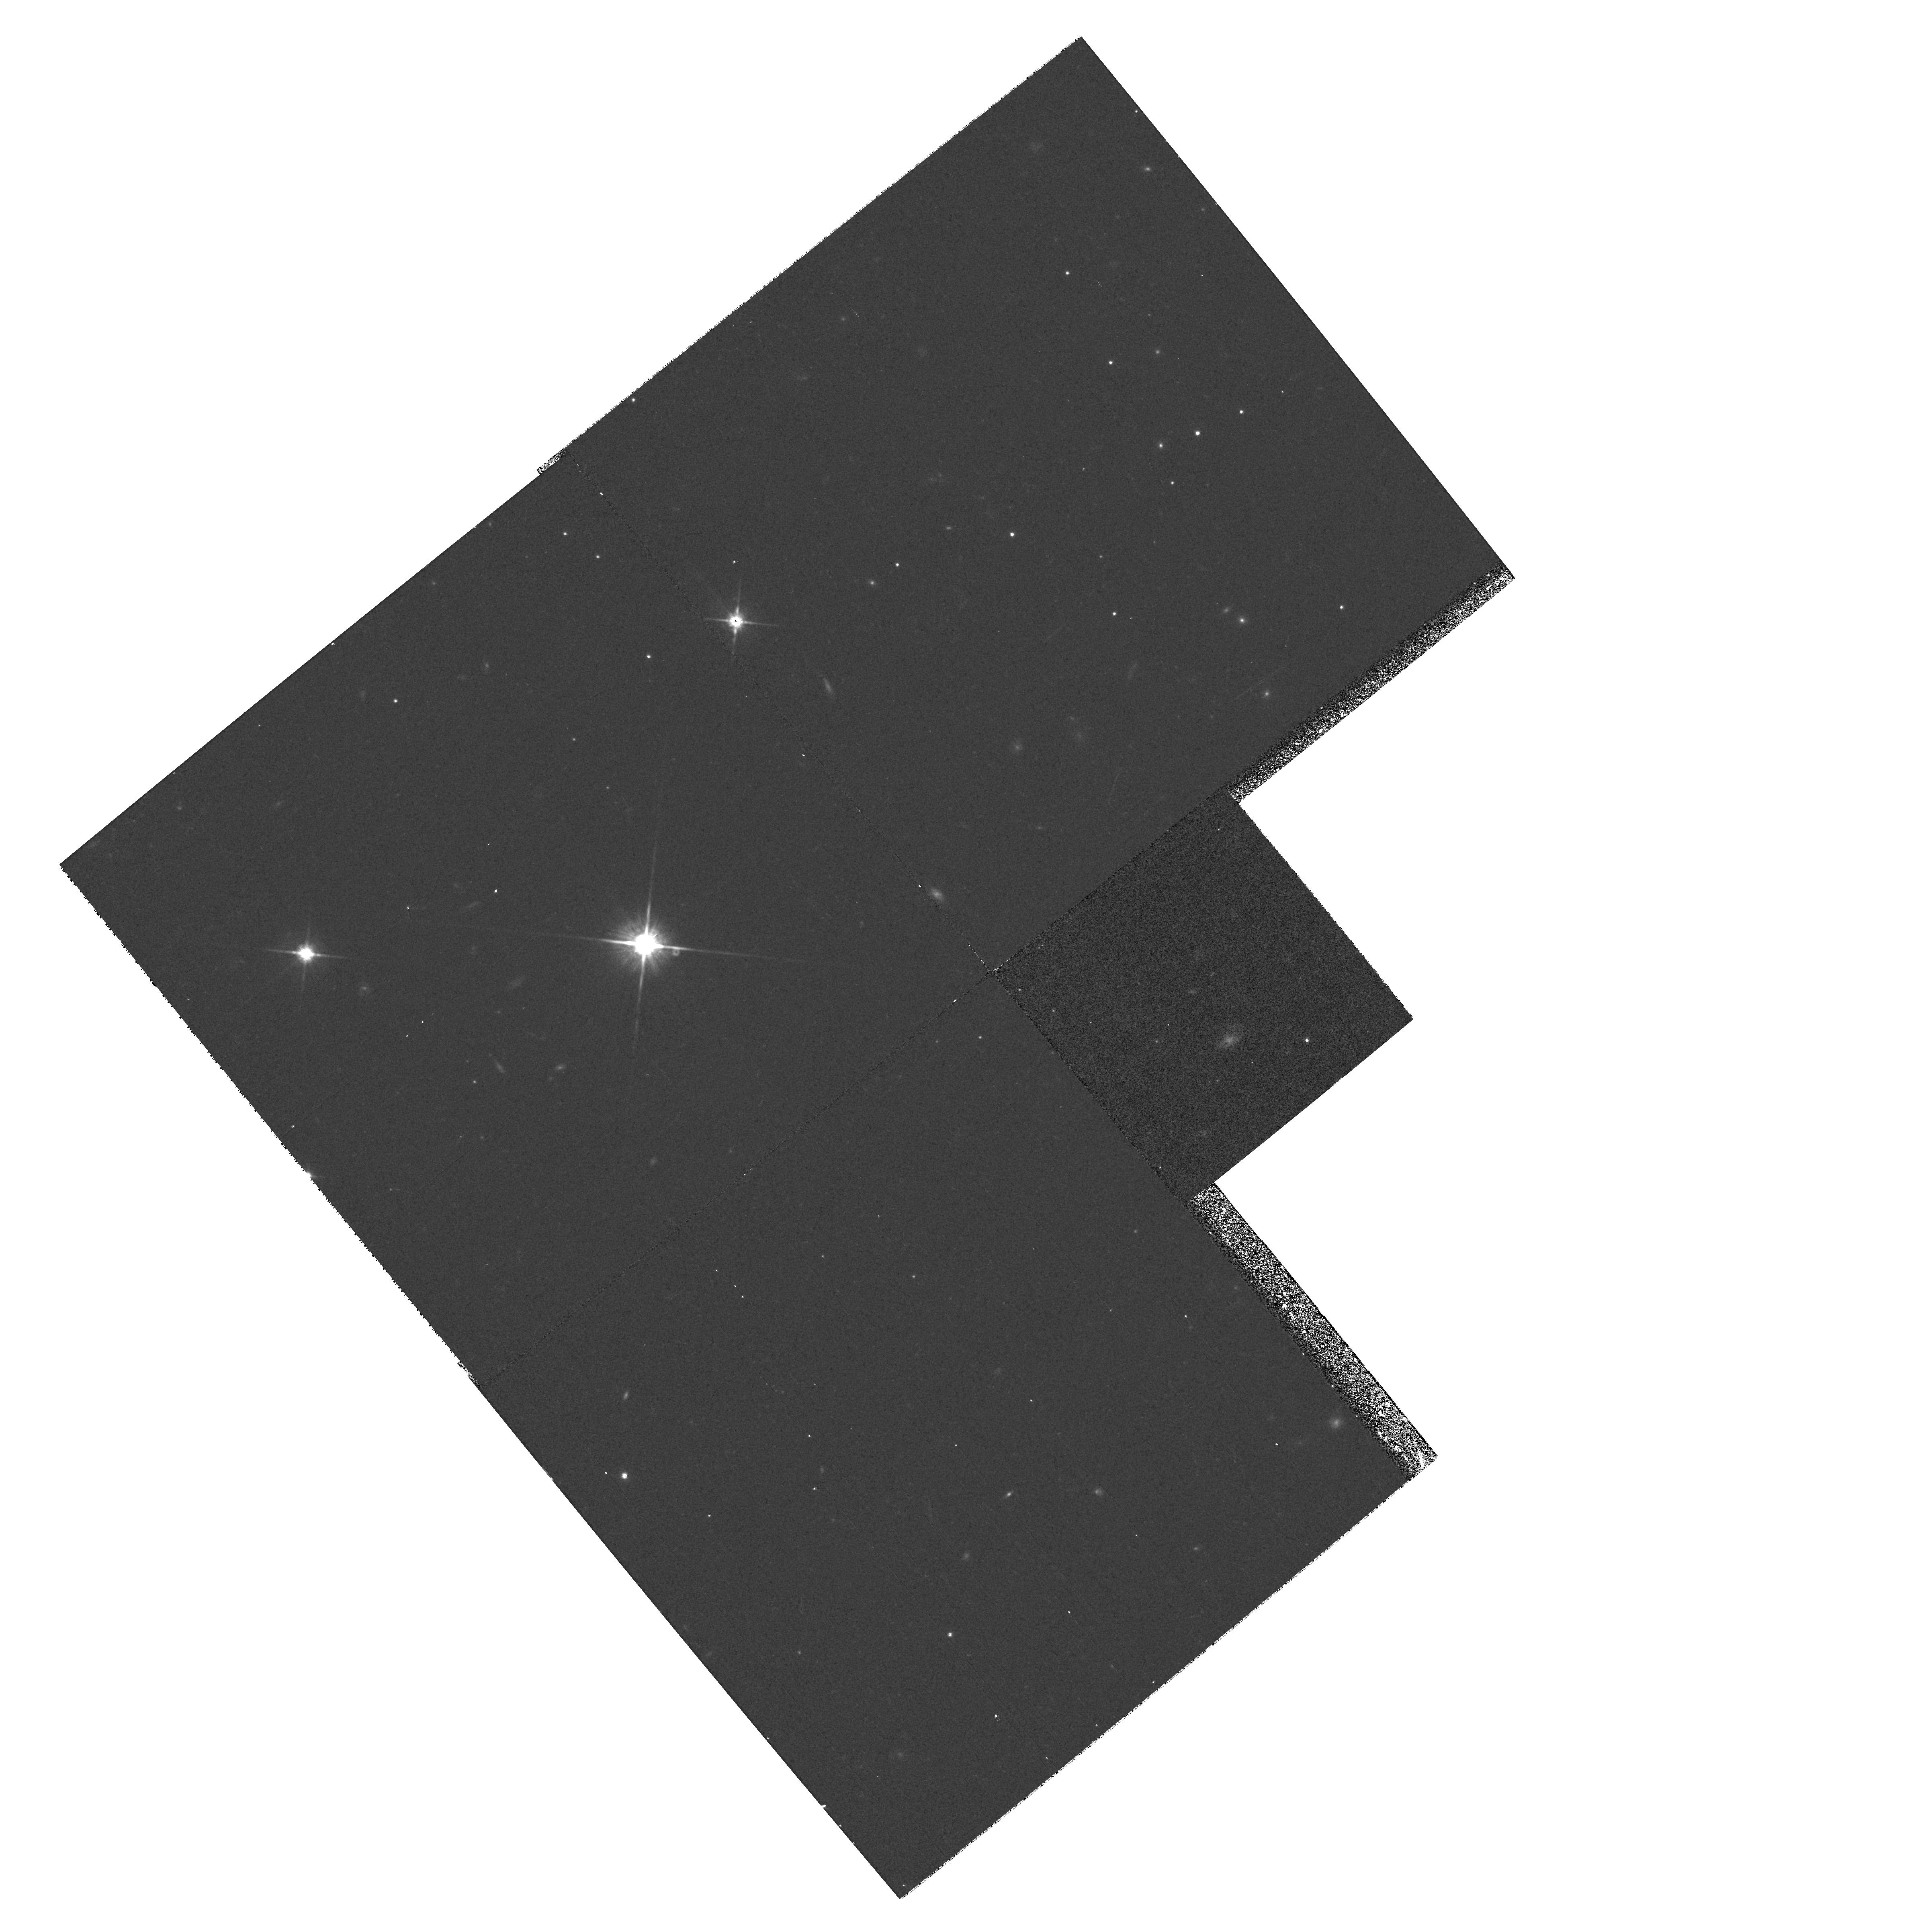
Target: 3C324P1.WFPC2. Instrument: WFPC2/PC. Filter: F814W. Exposure: 13 min. Observation ID: hst_7224_01_wfpc2_pc_f814w_u4j701

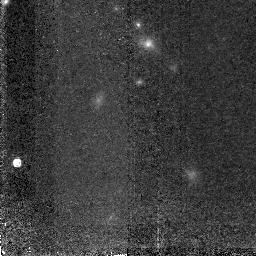
Target: 3C324P1. Instrument: NICMOS/NIC2. Filter: F165M. Exposure: 2.8 h. Observation ID: n4j7011u0

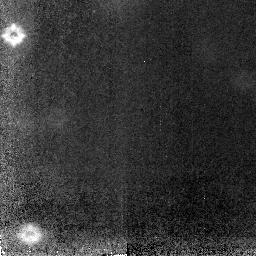
Target: 3C324P2.NIC2. Instrument: NICMOS/NIC2. Filter: F160W. Exposure: 6 h. Observation ID: n4j702020

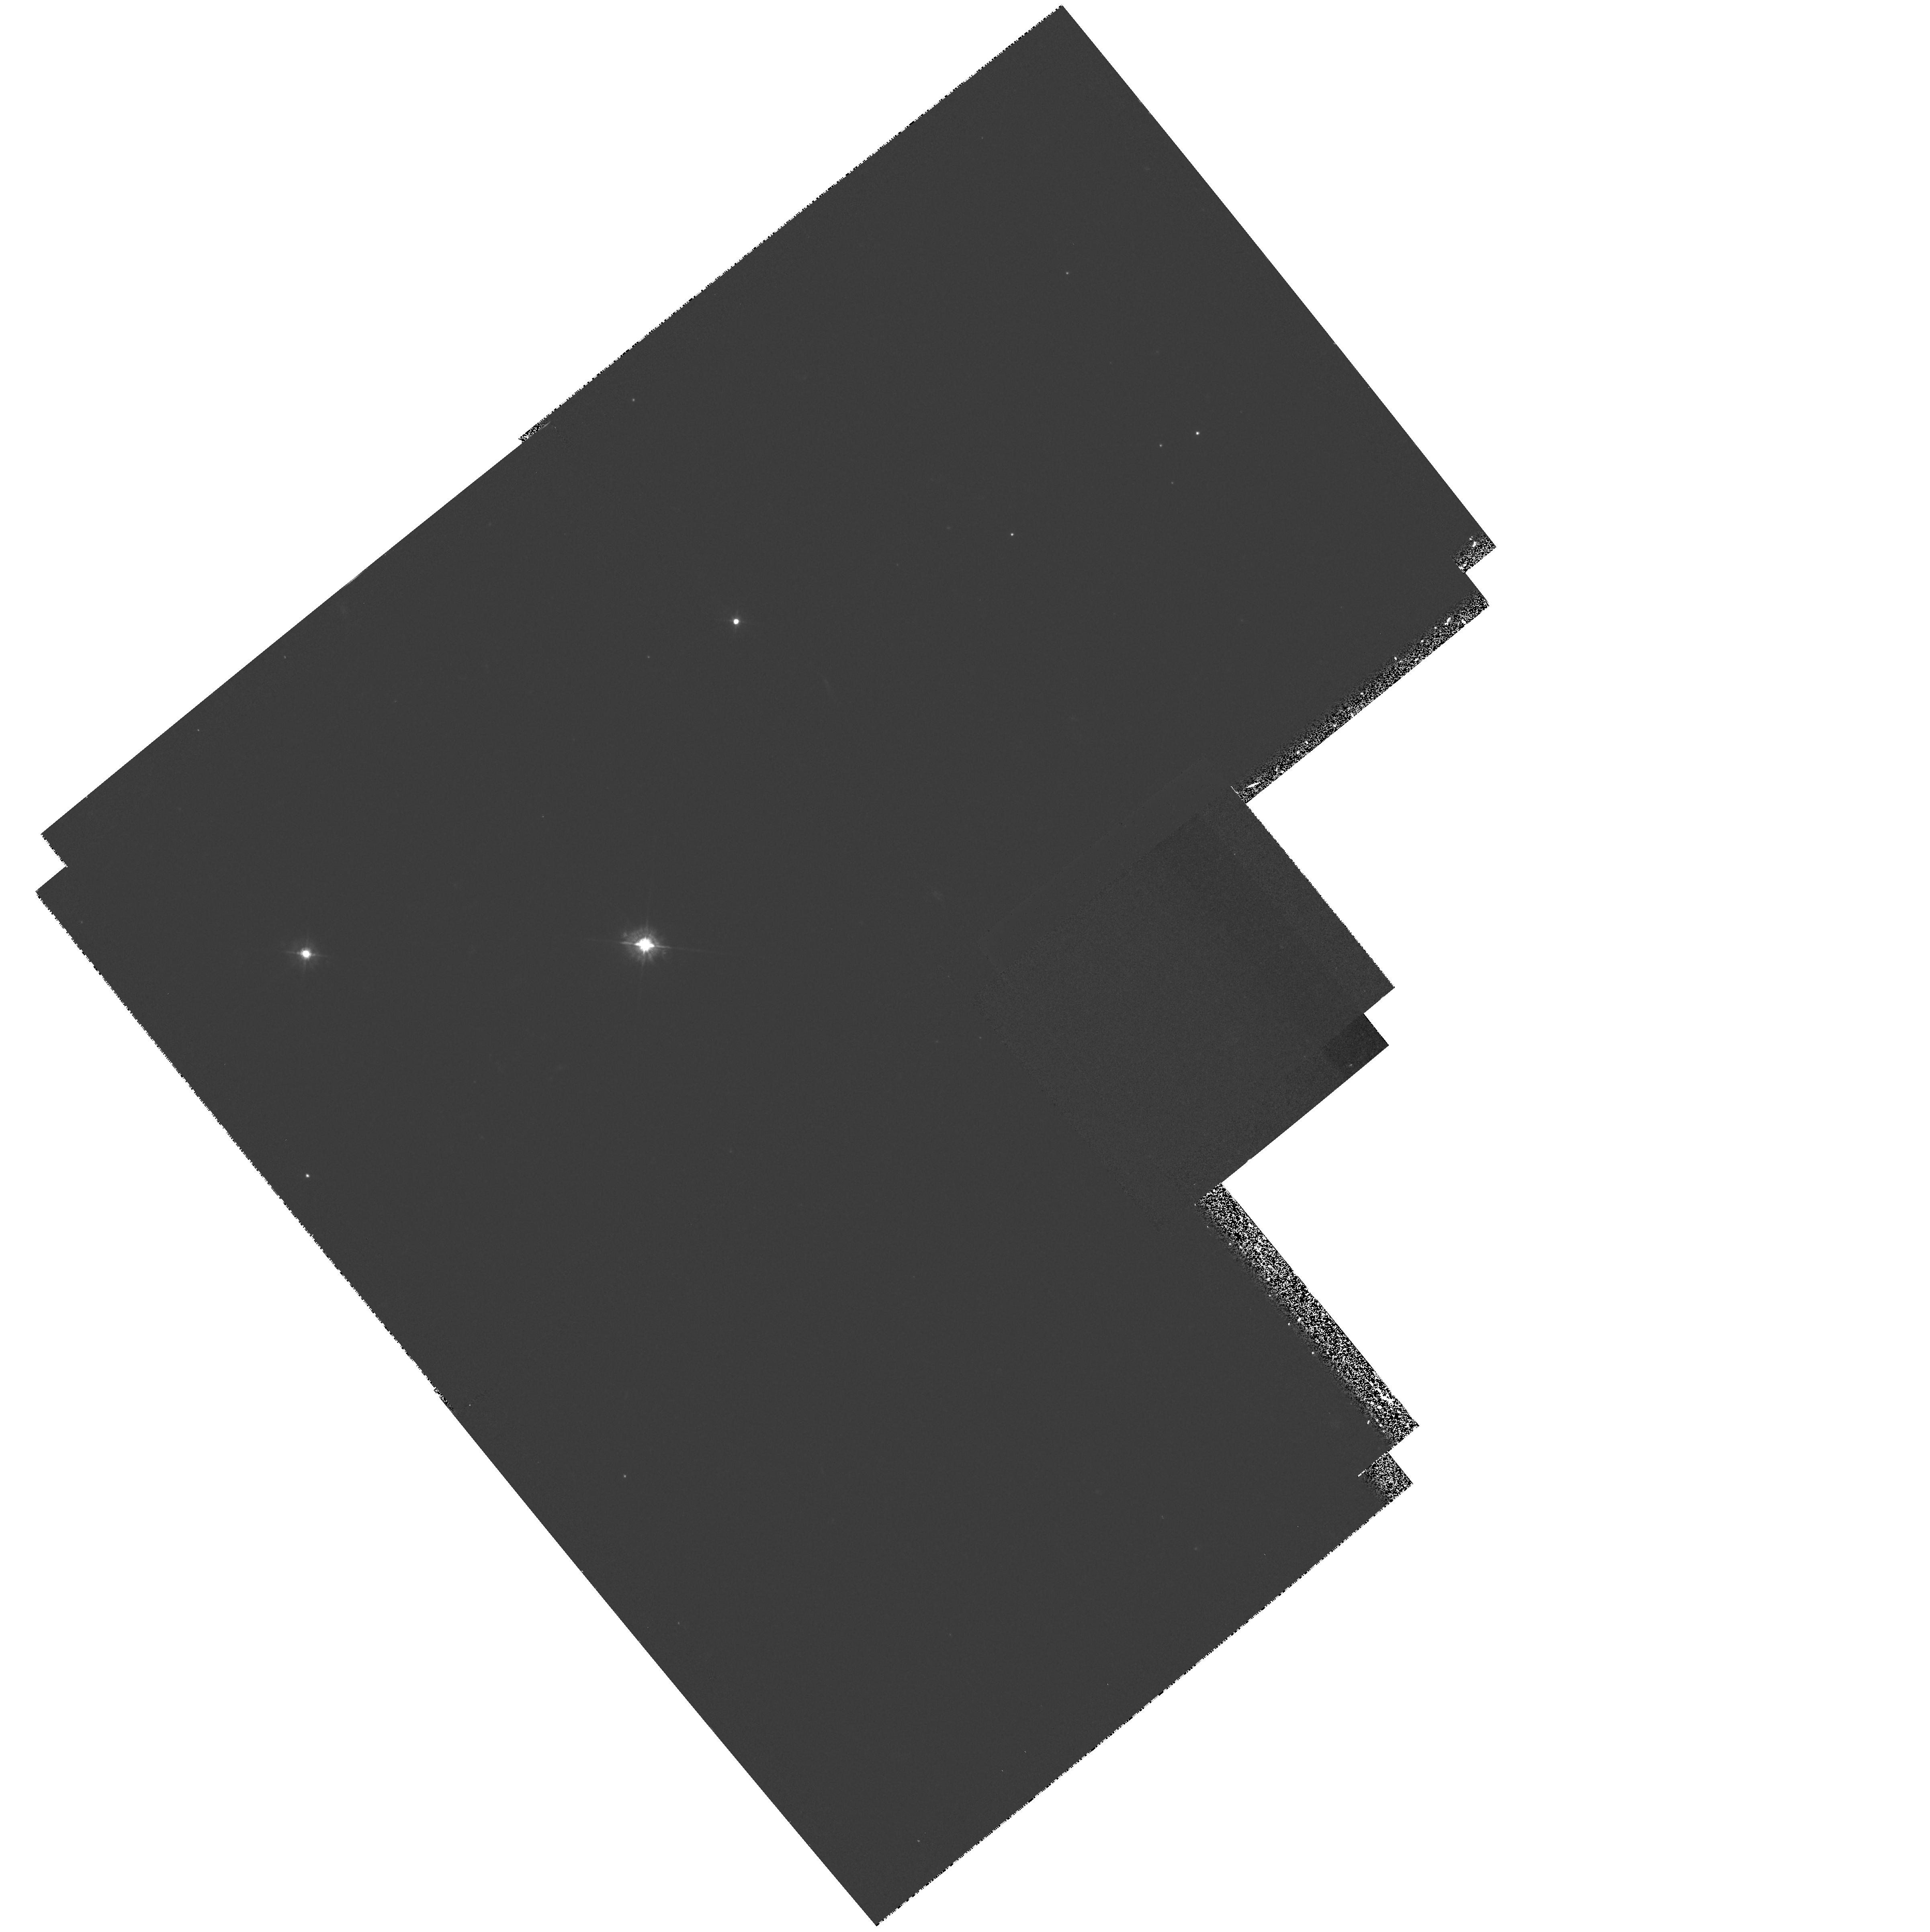
Target: 3C324P1.WFPC2. Instrument: WFPC2/PC. Filter: F450W. Exposure: 27 min. Observation ID: hst_7224_01_wfpc2_pc_f450w_u4j701

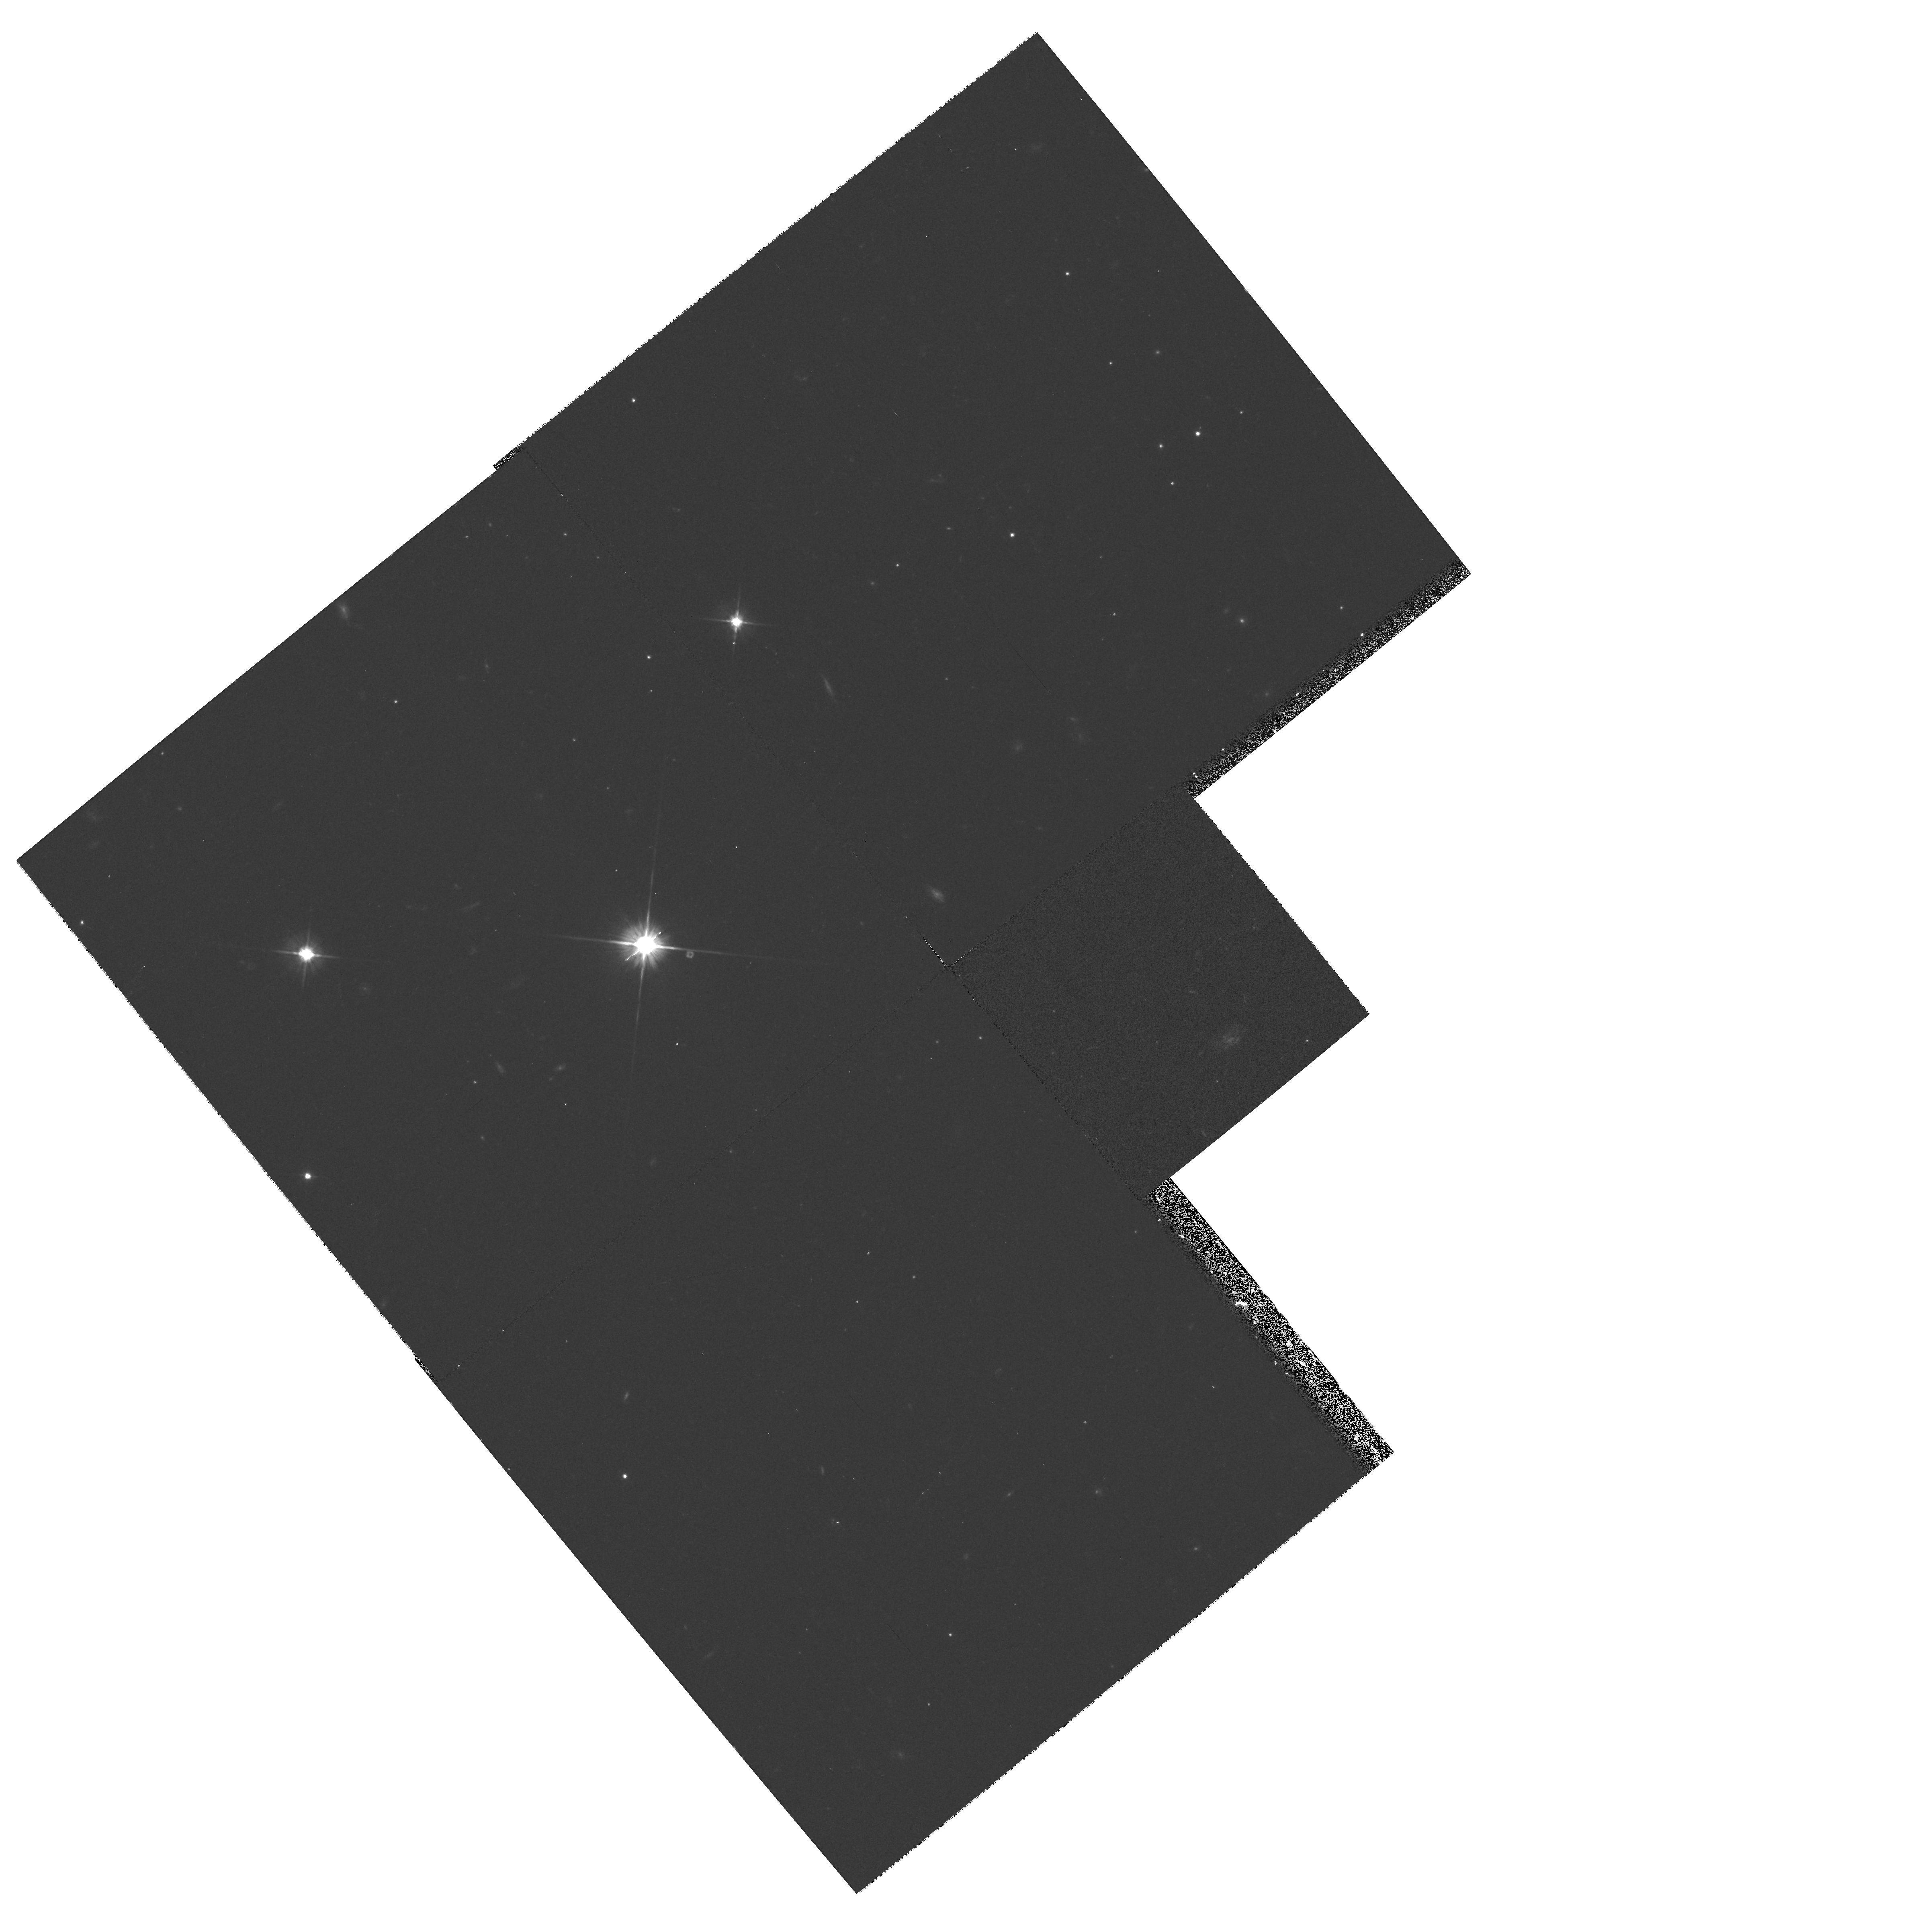
Target: 3C324P1.WFPC2. Instrument: WFPC2/PC. Filter: F606W. Exposure: 13 min. Observation ID: hst_7224_01_wfpc2_pc_f606w_u4j701

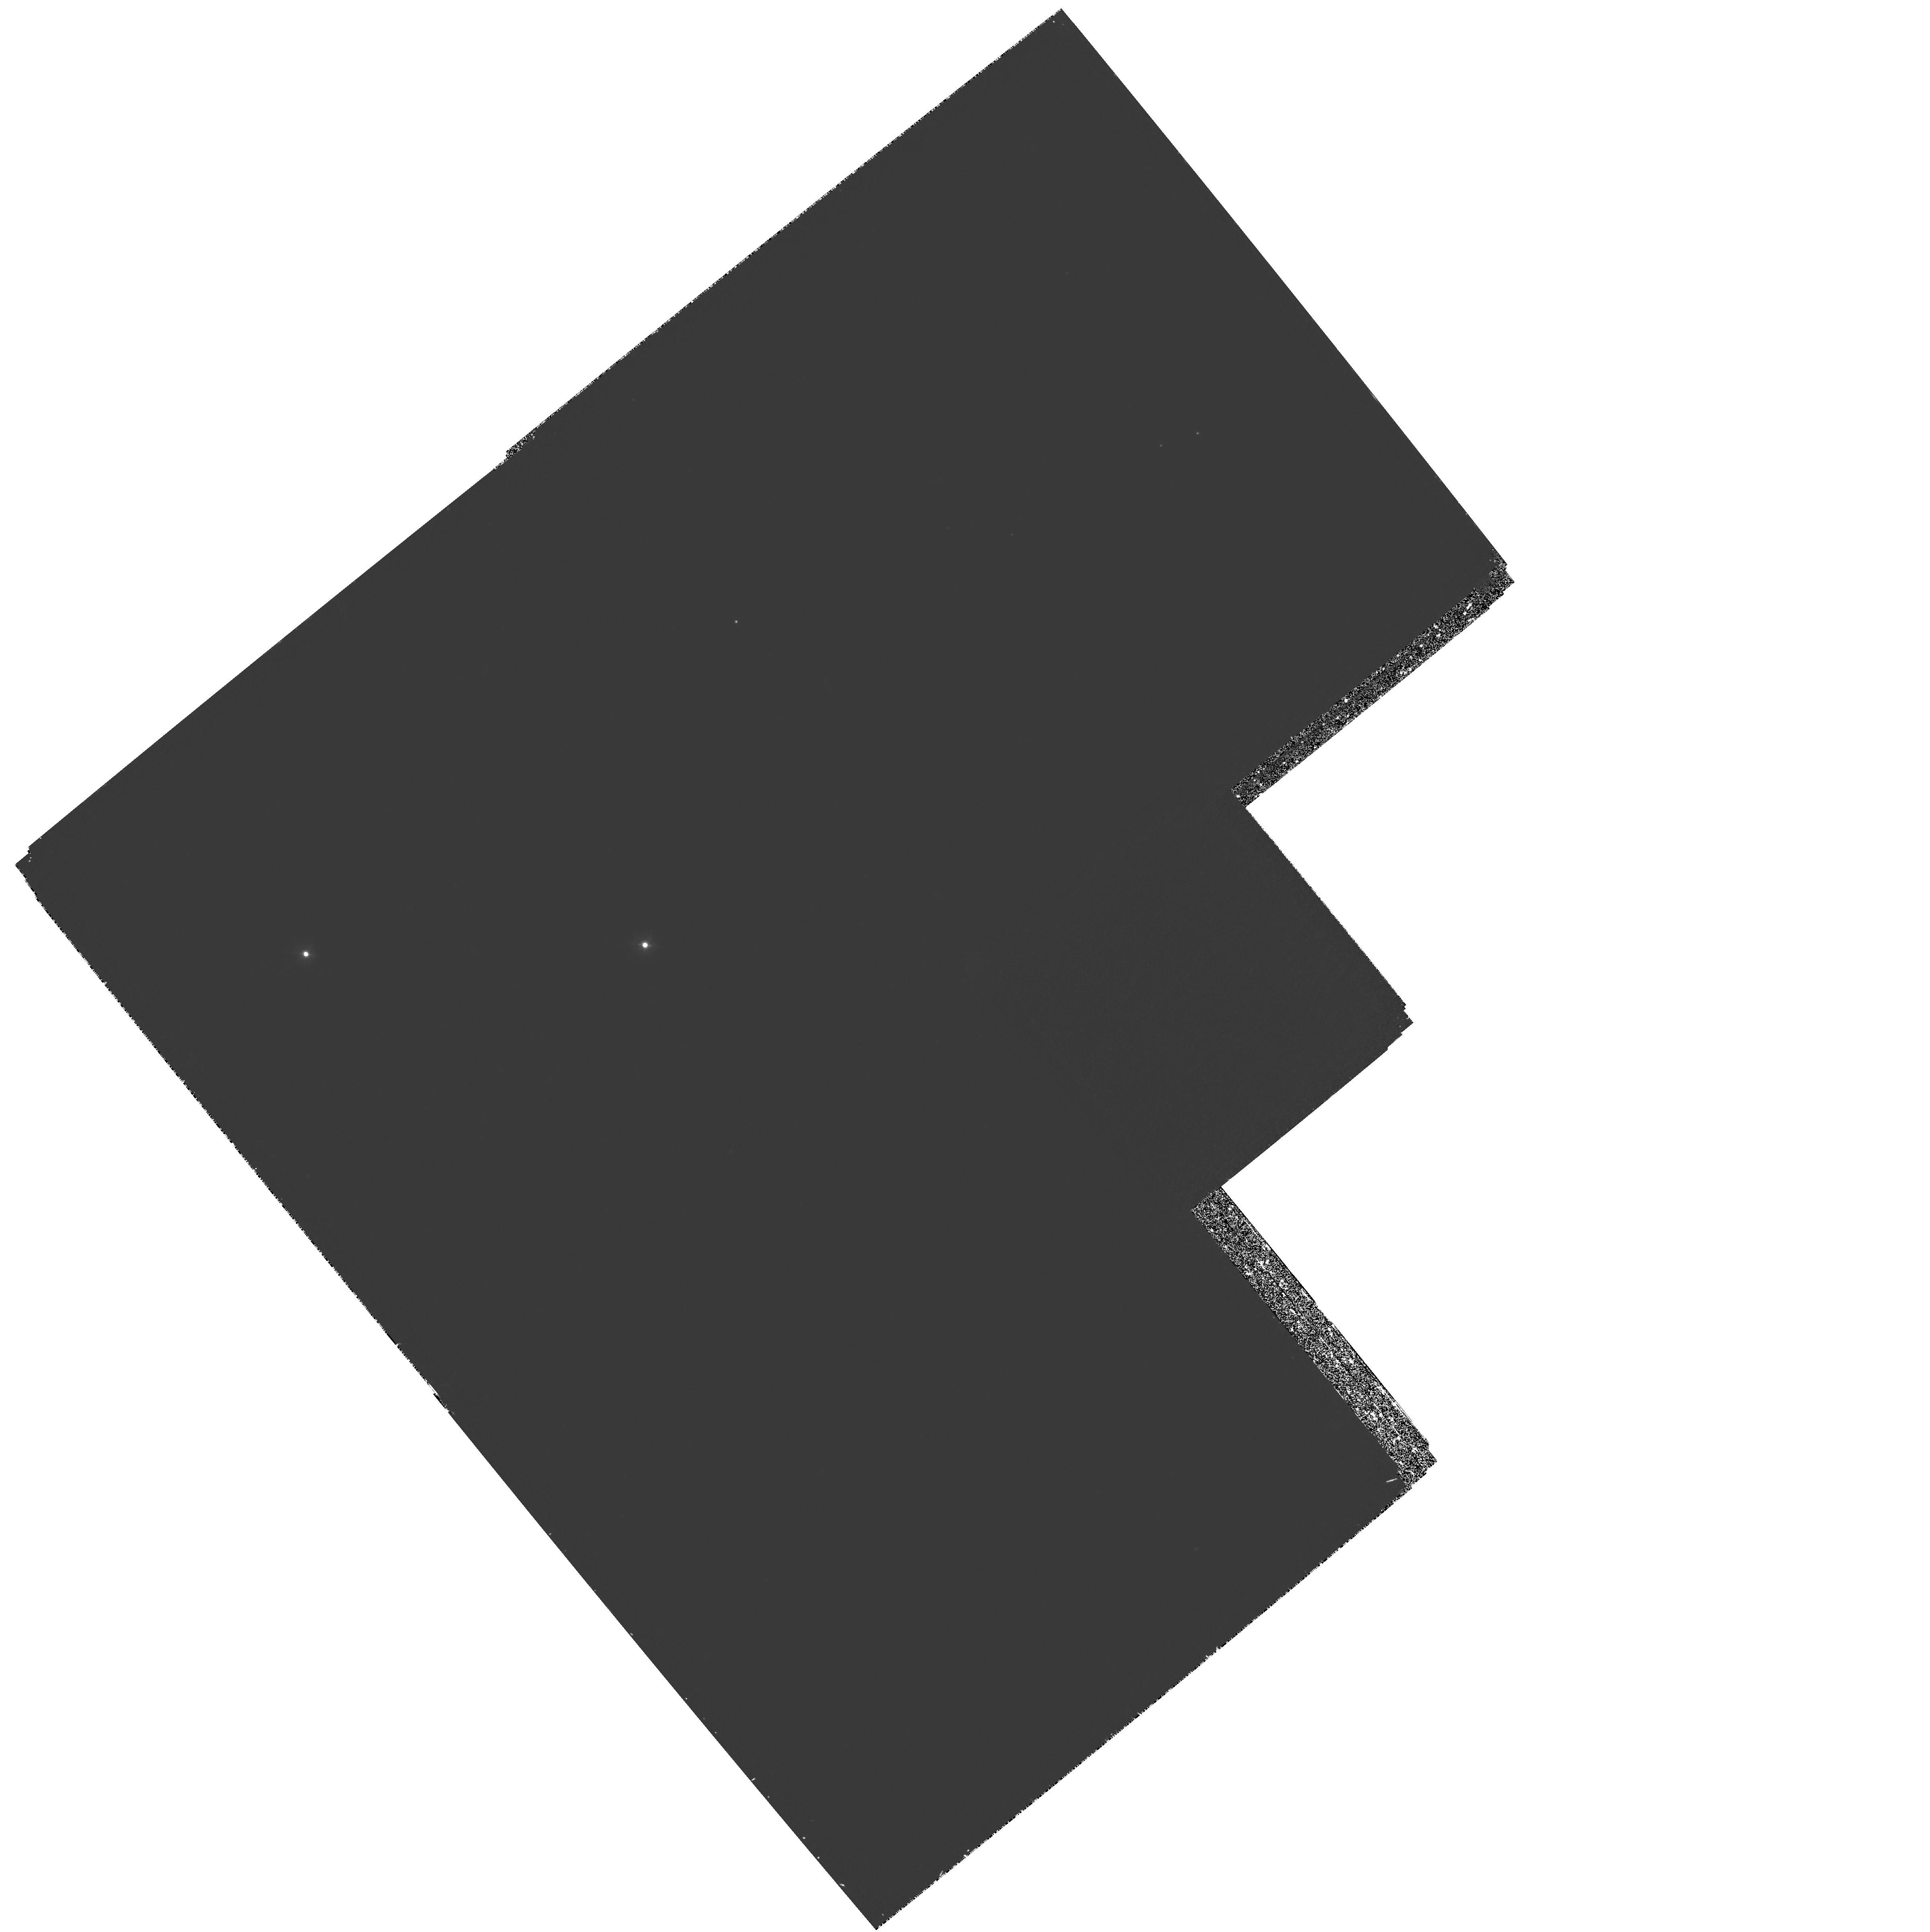
Target: 3C324P1.WFPC2. Instrument: WFPC2/PC. Filter: F300W. Exposure: 3.3 h. Observation ID: hst_7224_01_wfpc2_pc_f300w_u4j701

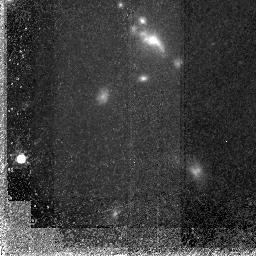
Target: 3C324P1. Instrument: NICMOS/NIC2. Filter: F160W. Exposure: 2.8 h. Observation ID: n4j7011t0

PHOTOMETRY OF THE 3C324 CLUSTER AND LINE/OFF LINE OF THE RADIO GALAXY (PI: Spinrad, Hyron)

Spatially-resolved IR photometry of the aligned radio galaxy 3C 324 (z=1.206) and its surrounding cluster of E galaxies should be an important step in our understanding of the alignment effect in powerful radio galaxies and in our study of the passive evolution of the oldest systems. Ground-based K-band imaging by Dickinson and collaborators has located a surrounding cluster of fairly uniform profile, very red galaxies: with NICMOS we intend to examine the galaxies' morphological uniformity, absolute H-band fluxes, and effective radii needed to evaluate a Tolman-like cosmological test. Much of the integration time will utilize a filter selected to transmit the redshifted H-alpha line. The collaborators on this investigation are Mark Dickinson (Postdoc, STScI) and Andrew Bunker (NICMOS Postdoc, UC Berkeley).